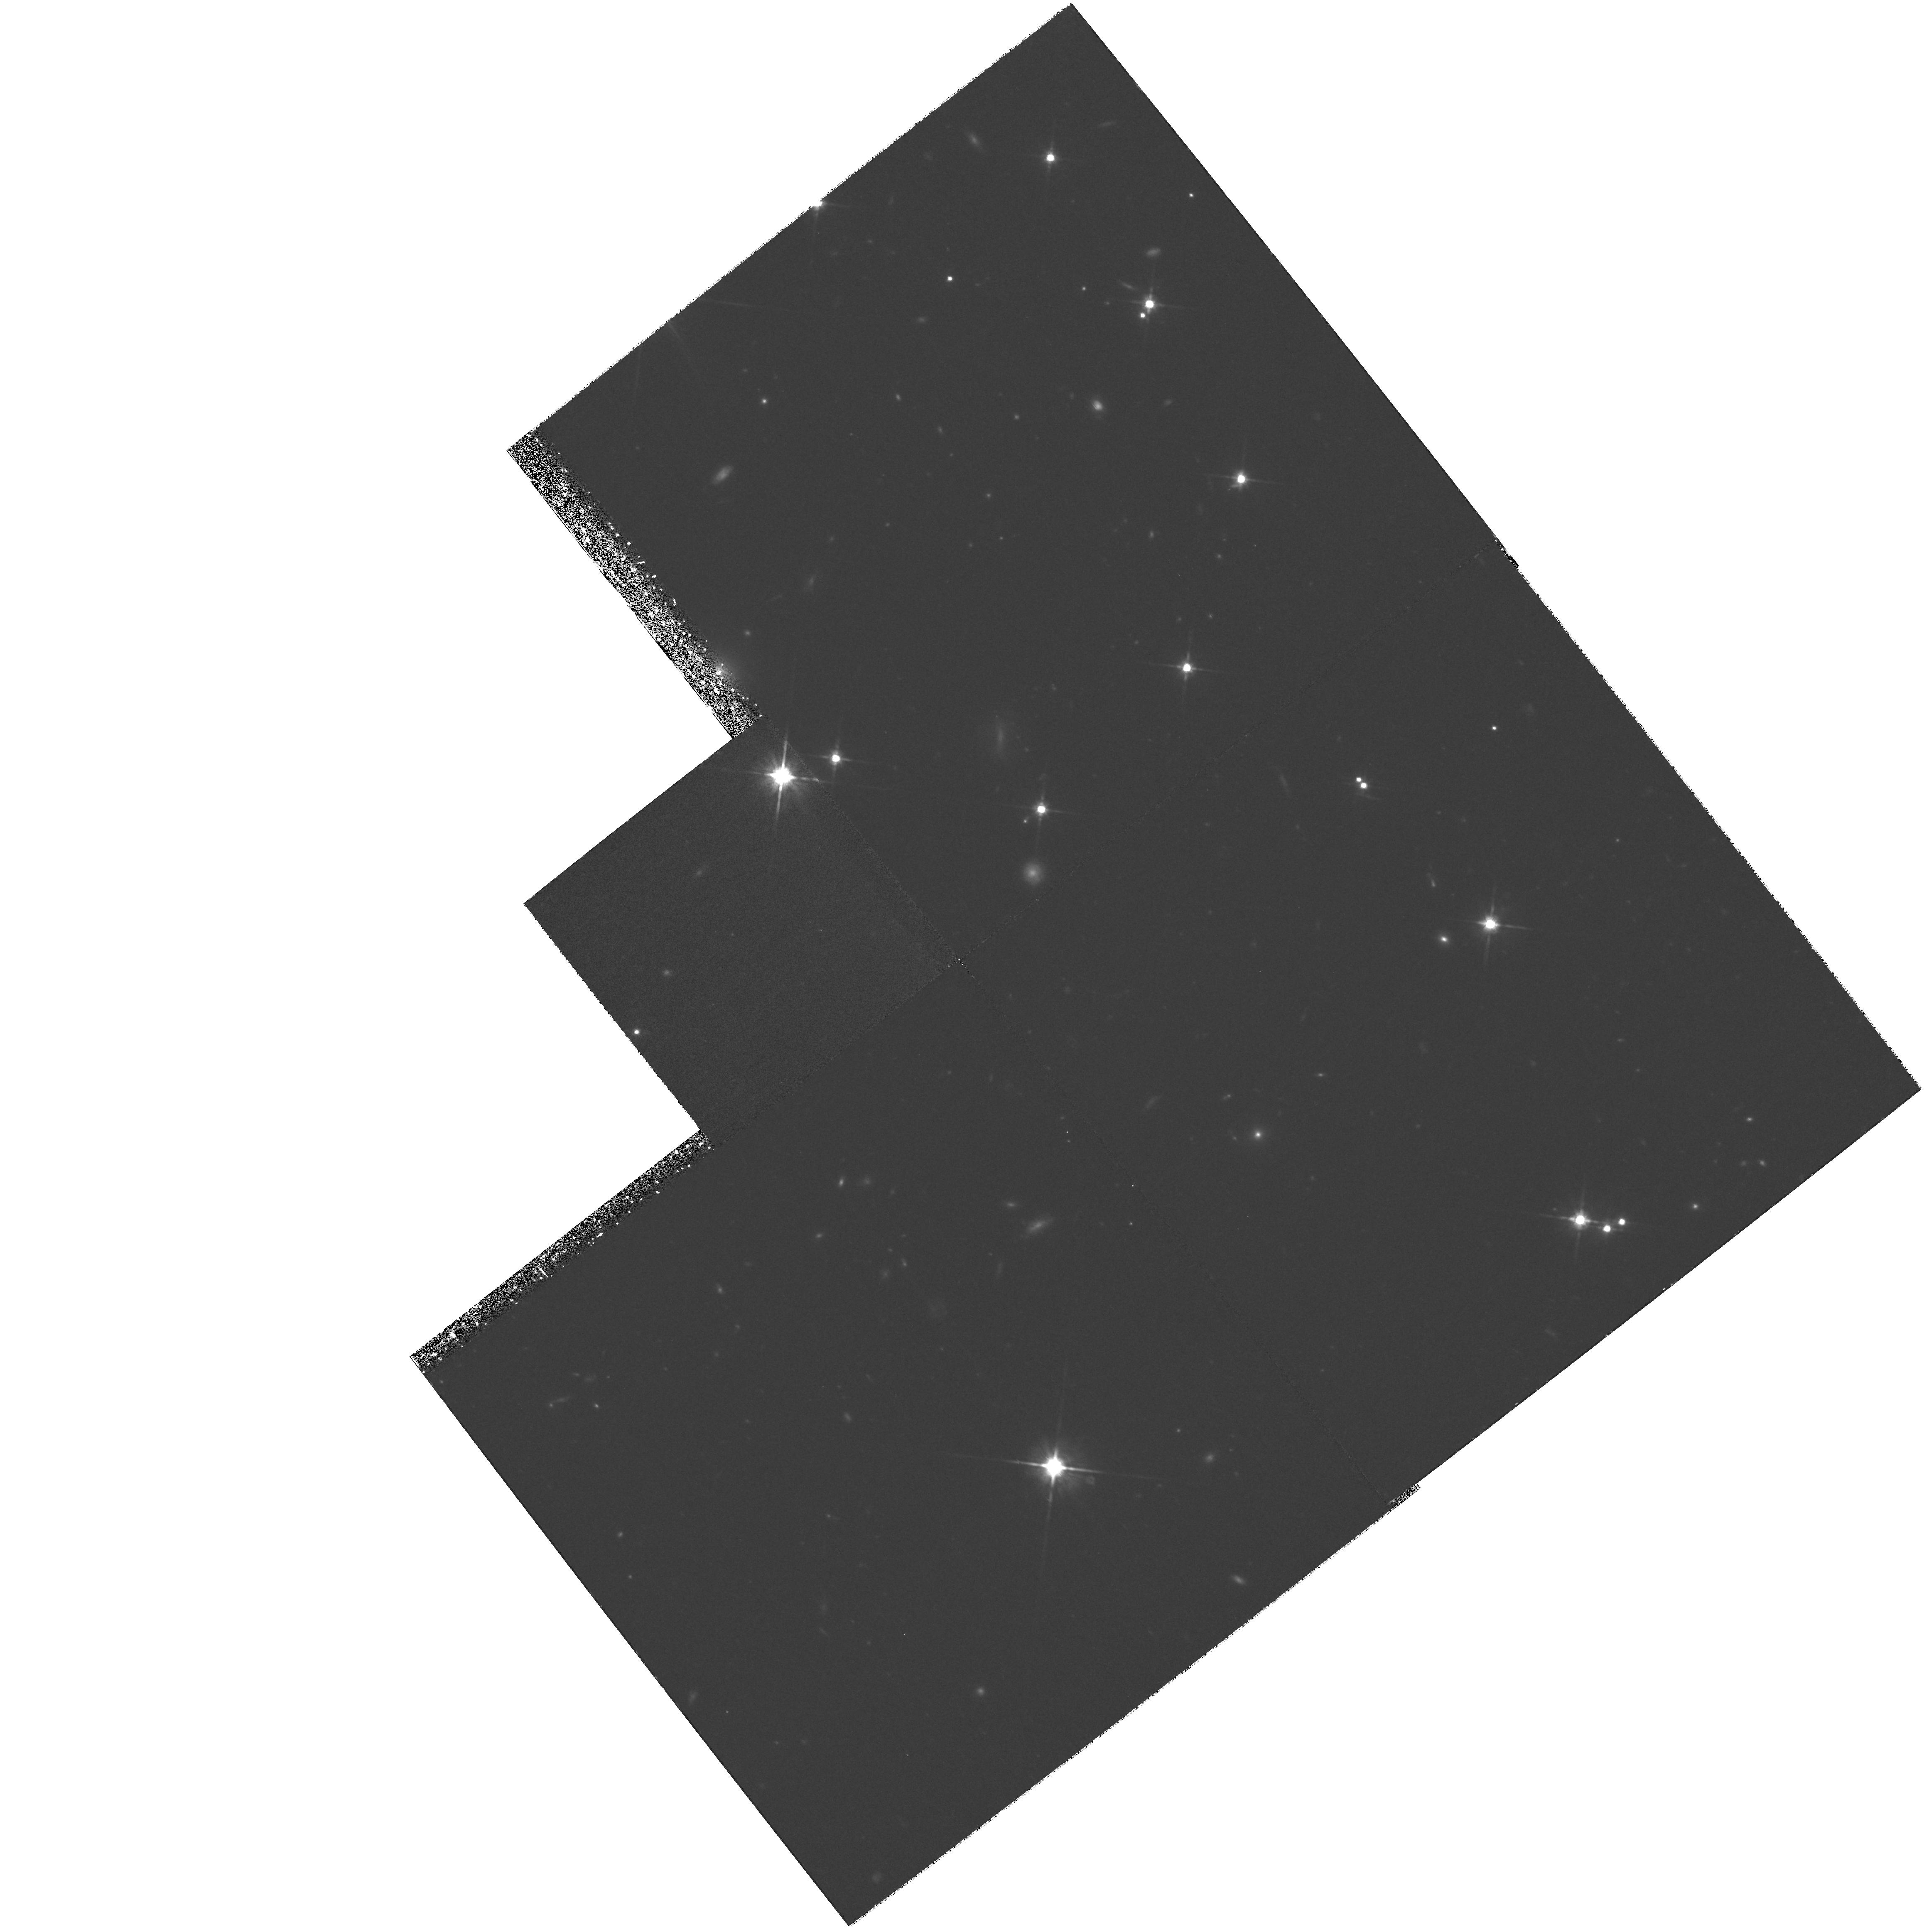
Target: ALBINONI
Instrument: WFPC2/PC
Filter: F814W
Exposure: 2.1 h
Observation ID: hst_8088_02_wfpc2_pc_f814w_u57j02

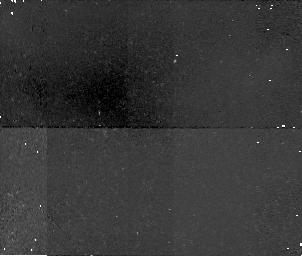
Target: field at RA 350.119°, Dec 15.937°
Instrument: NICMOS/NIC1
Filter: F110W
Exposure: 34 min
Observation ID: n57j01080

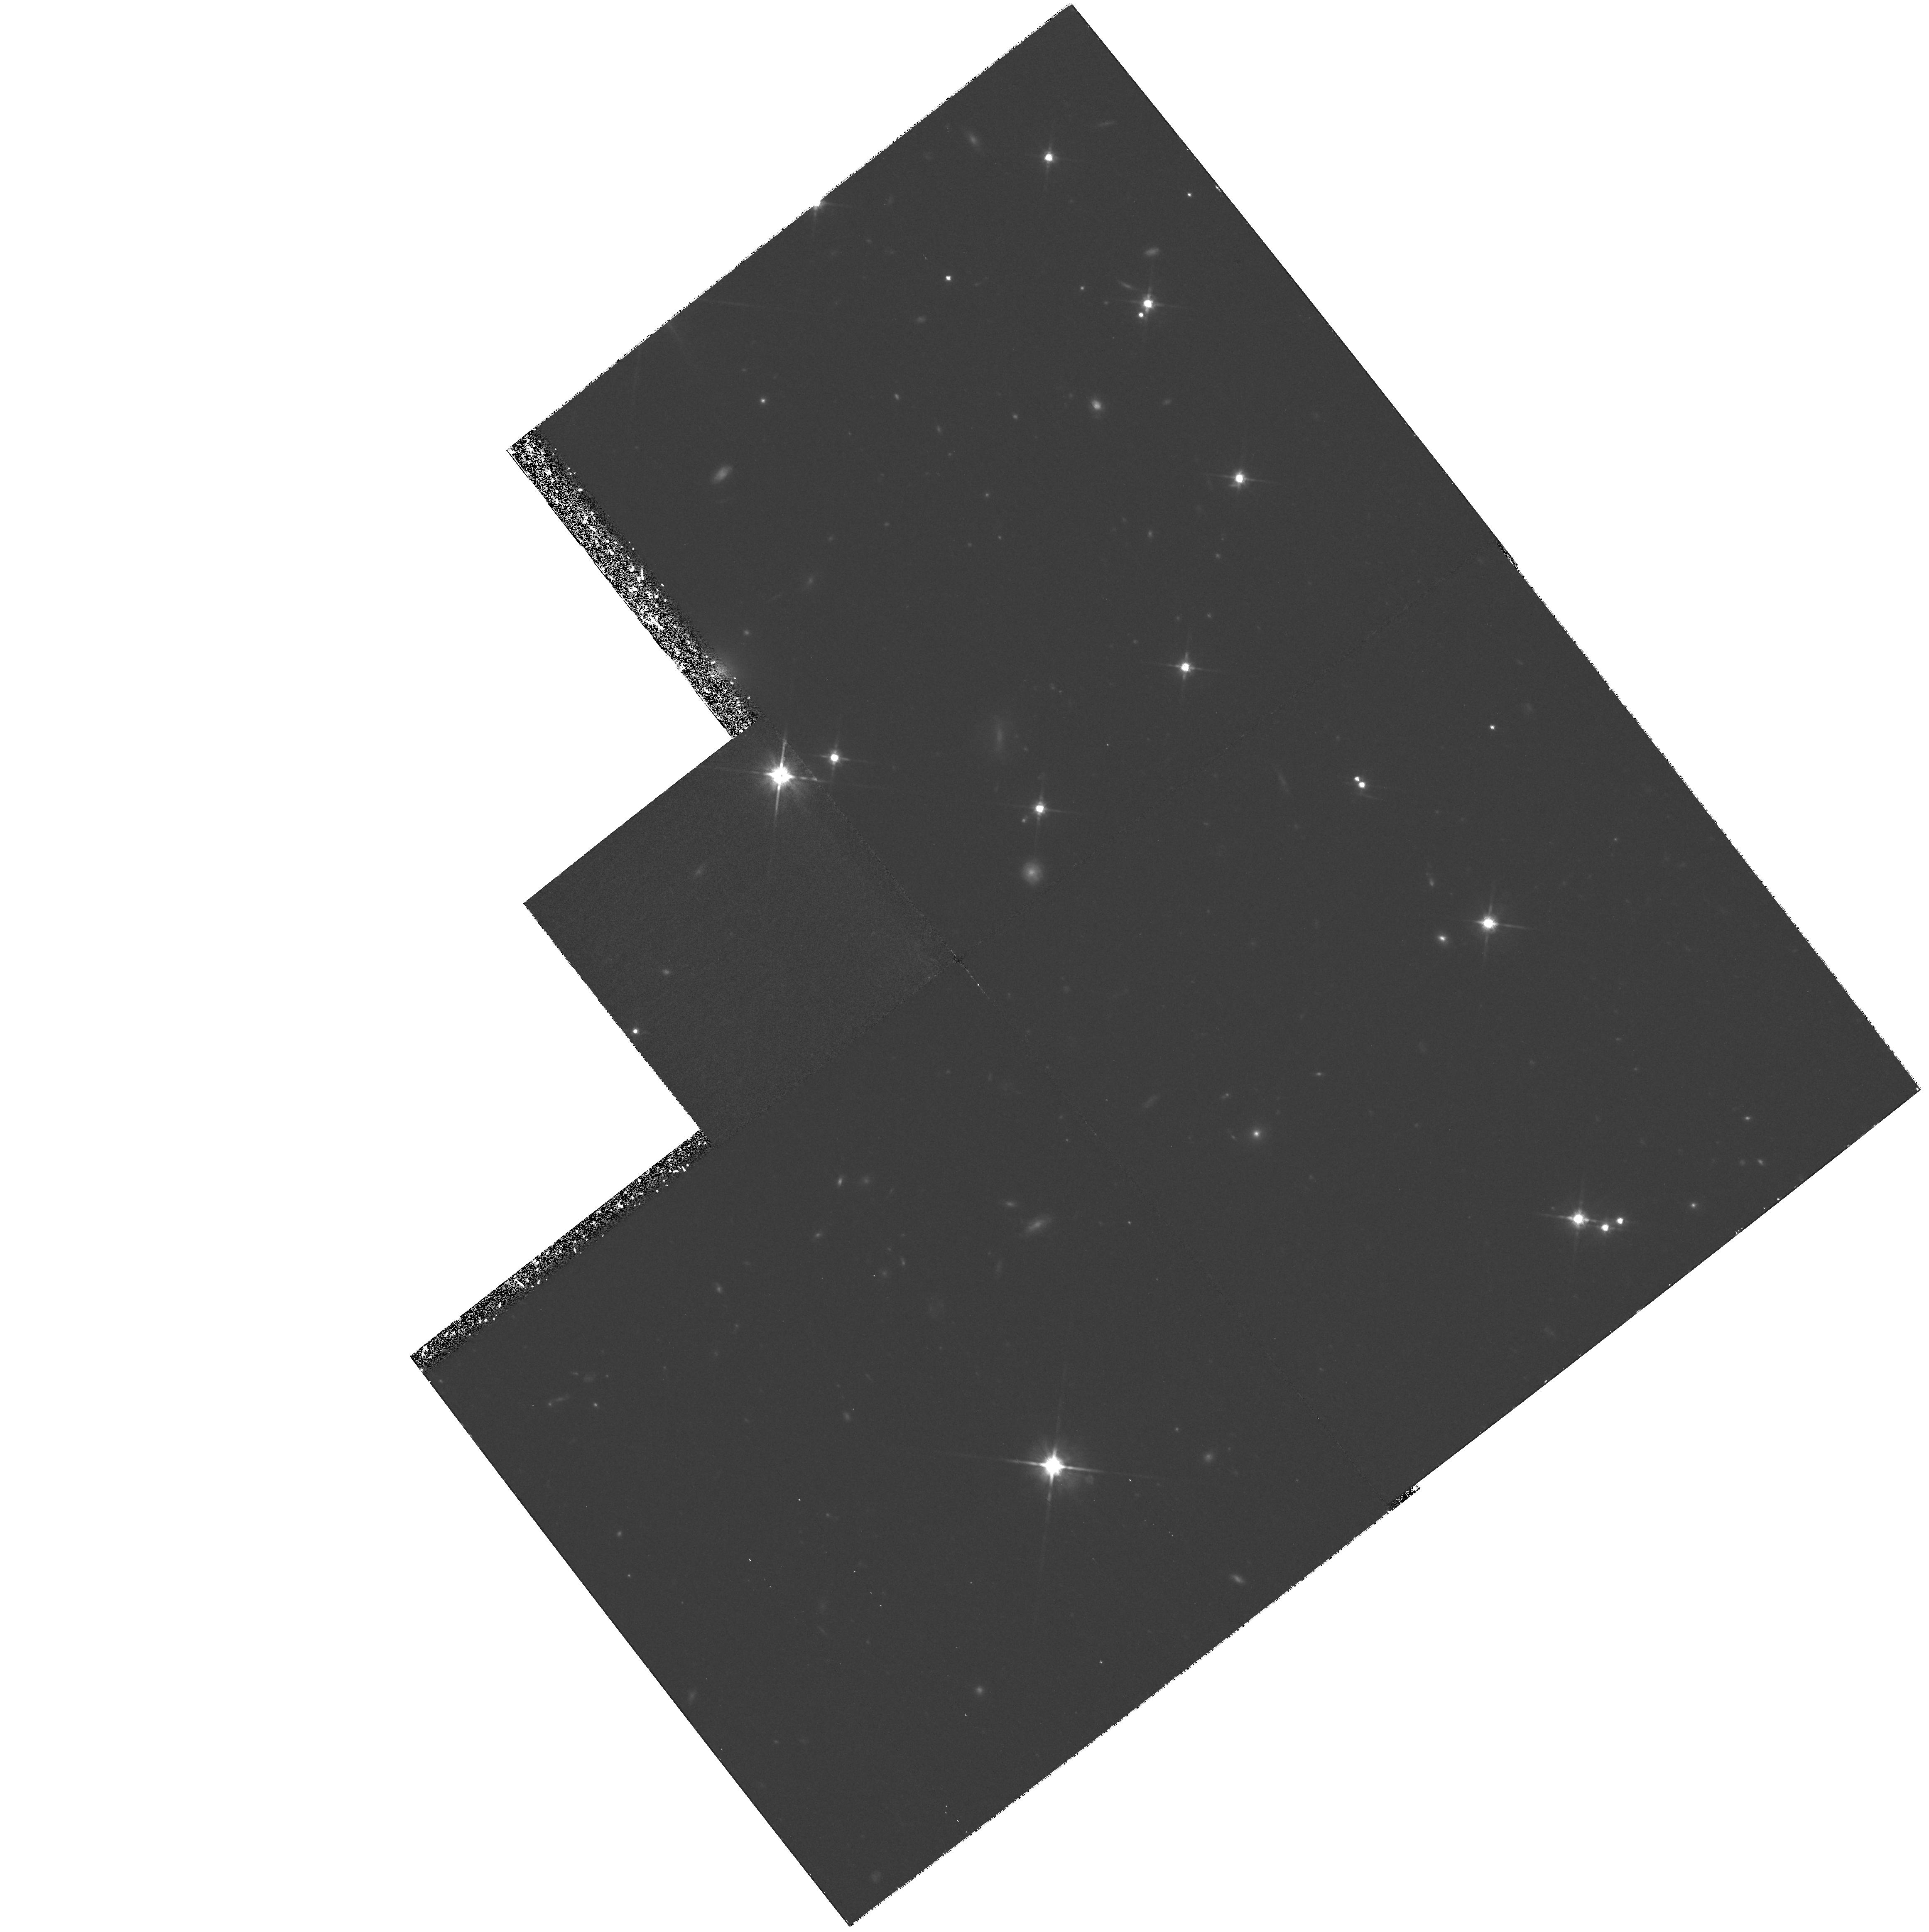
Target: ALBINONI
Instrument: WFPC2/PC
Filter: F814W
Exposure: 2.1 h
Observation ID: hst_8088_03_wfpc2_pc_f814w_u57j03

Cosmological Parameters Omega and Lambda from High-Z Type Ia Supernovae - DD (PI: Perlmutter, Saul)

def\gs\mathrel\raise0.27ex >\kern-0.70em lower0.71ex riptstyle ~ def\ls\mathrel\raise0.27ex <\kern-0.70em lower0.71ex riptstyle ~ defEtal et al. def\VEV#1<=ft<~ngle #1\right\rangle HST can directly measure the cosmological parameters, Omega, Lambda, and thus the curvature, Omega_k, using Type Ia supernovae (SNe Ia) as calibrated standard candles. Observations of SNe Ia spanning a large redshift range are key to decoupling Omega and Lambda. For Cycles 7 & 8 we proposed a measurement of Omega and Lambda with uncertainty ~11\ z~0.9 with WFPC and NICMOS; we have already embarked on this program with the Cycle 7 allocation and the results have more than met our expectations. Given the shortened lifetime of NICMOS, we are seeking orbits now for the remaining required NICMOS part of the project. NICMOS data are necessary because extinction correction, both at the SN host galaxy and foreground, is currently the largest part of the error budget. SN-host-galaxy extinction can be measured with rest-frame B-V data; at z~0.9 this requires NICMOS observations. The NICMOS observations bring uncertainties in the foreground extinction below the error budget for both z~0.9 and z~0.5. We therefore propose adding NICMOS observations to our Cycle 7 WFPC2 time for 3 additional SNe at z~0.9 (completing the original goal of 6 SNe at z~0.9) and 3 already planned SNe at z~0.5.